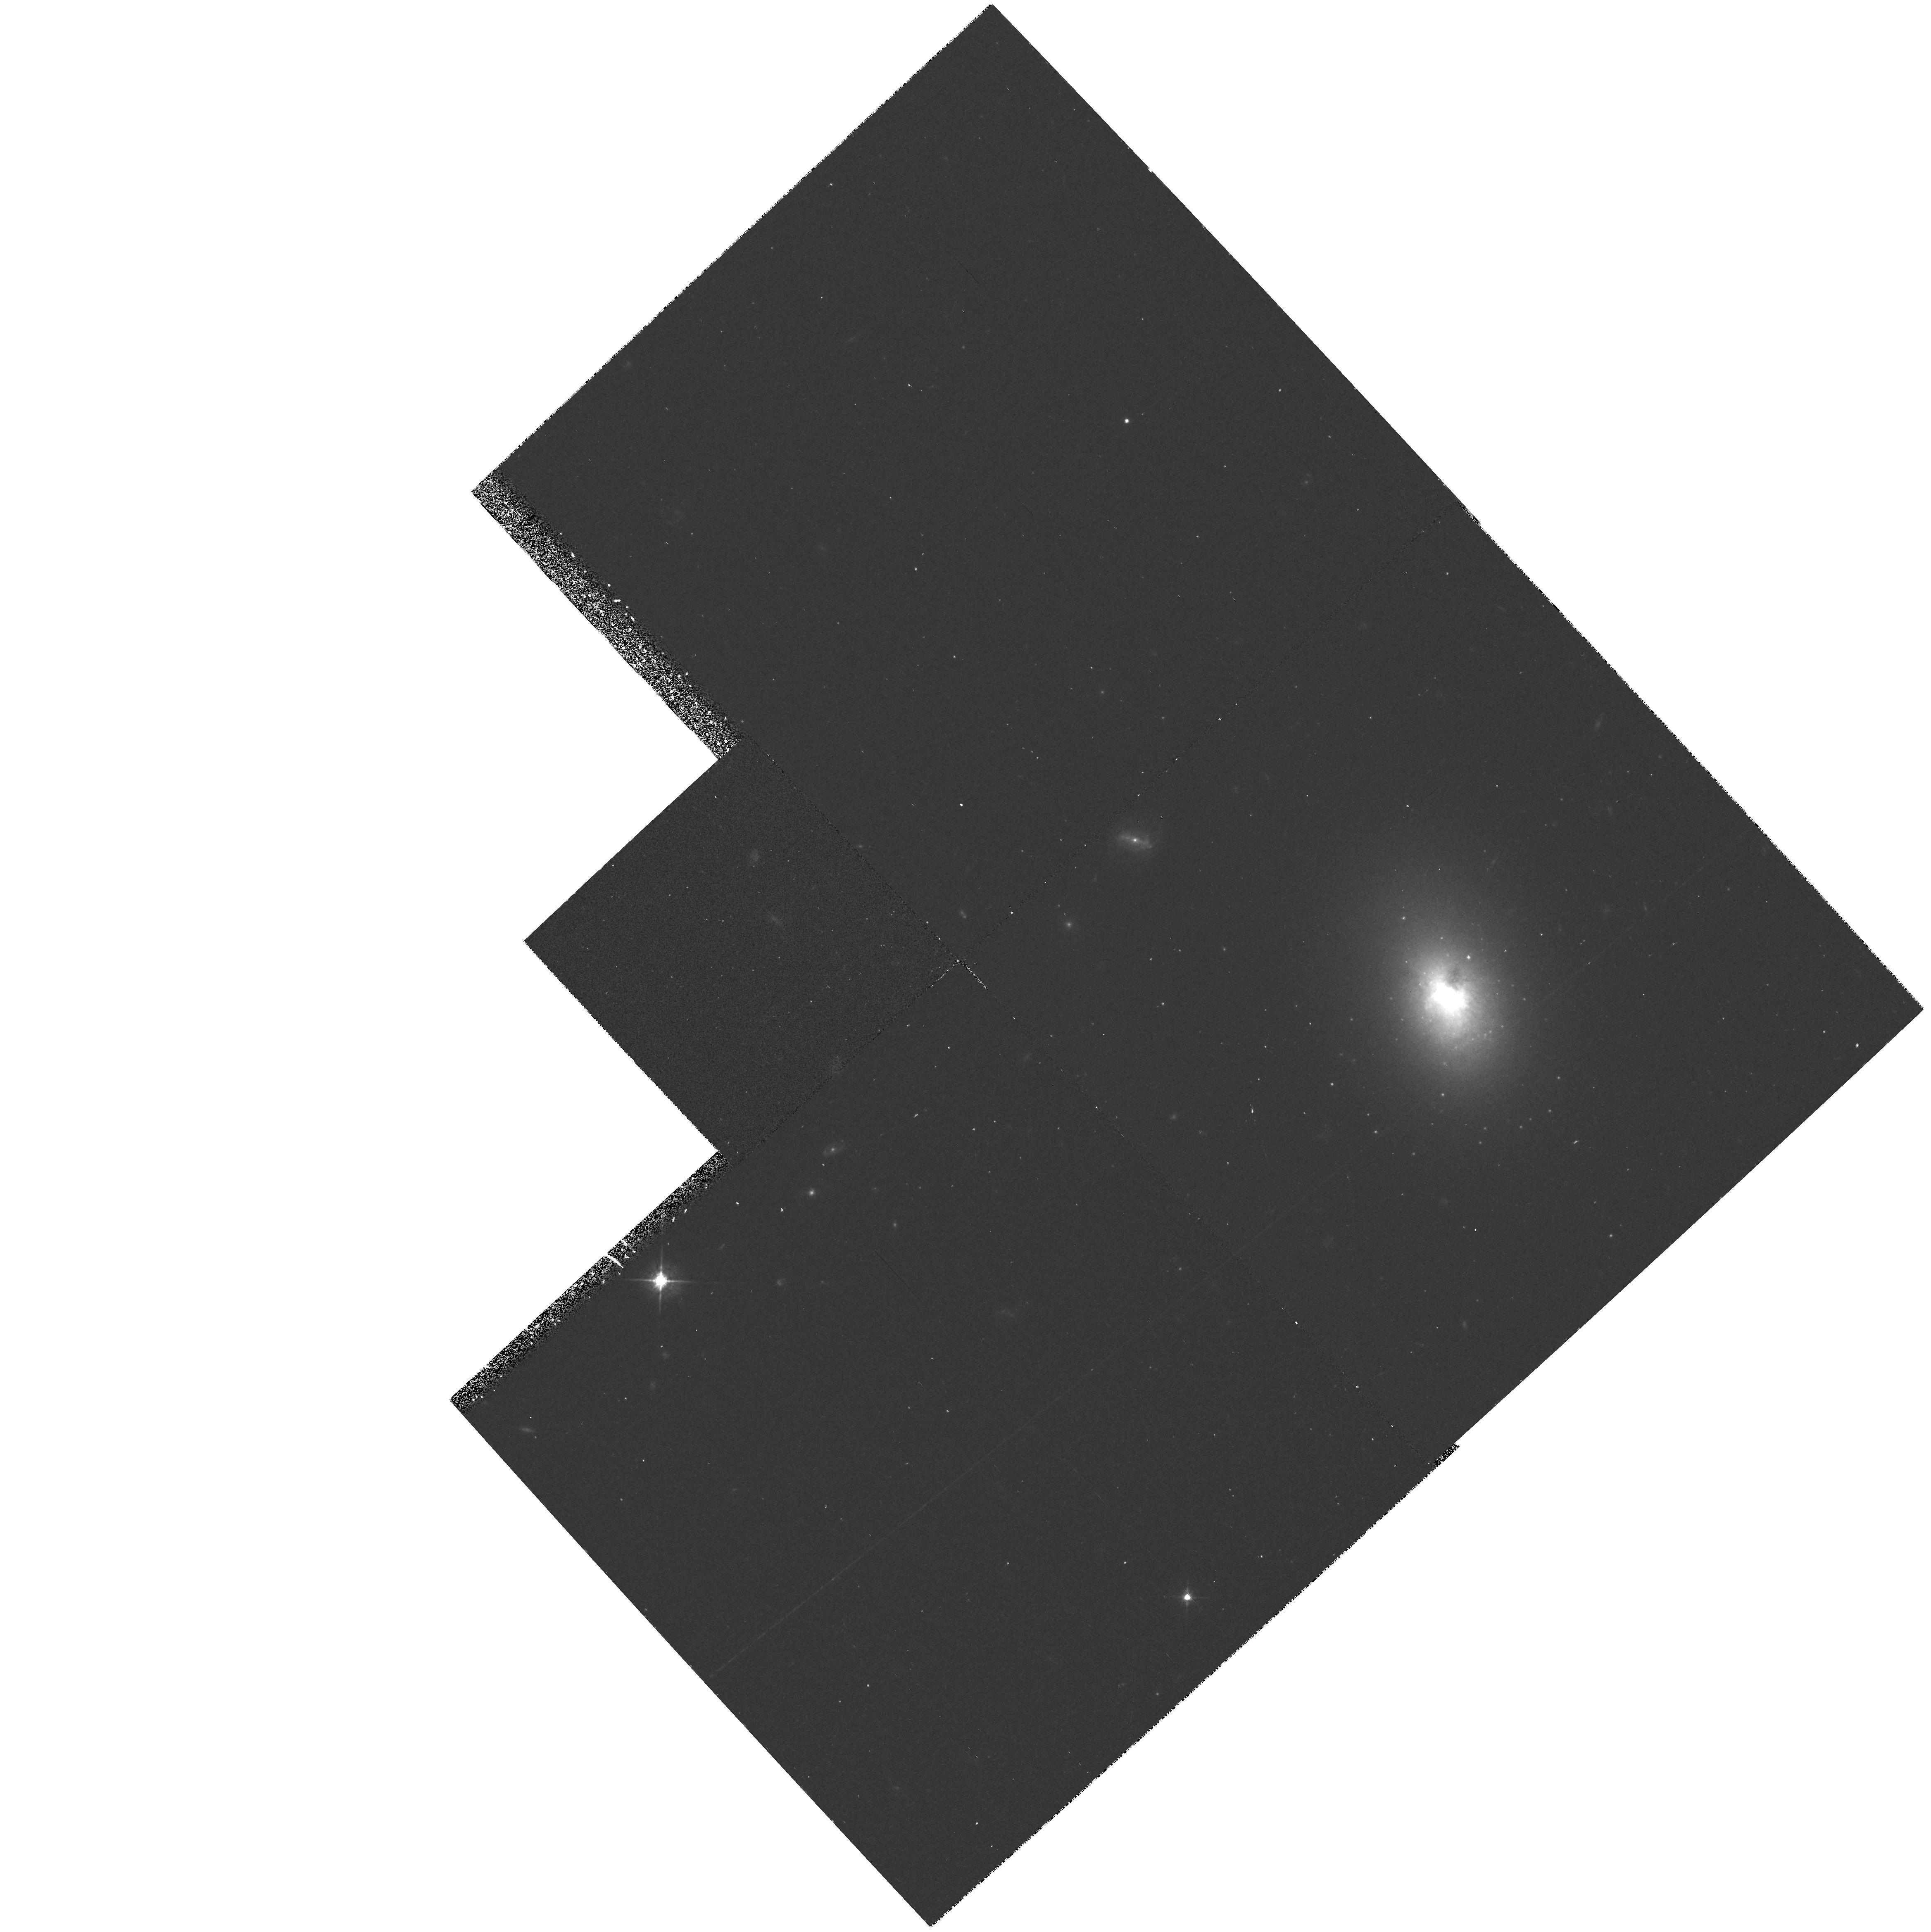
Target: SBS0125-065. Instrument: WFPC2/PC. Filter: F569W. Exposure: 30 min. Observation ID: hst_5408_02_wfpc2_pc_f569w_u2dk02

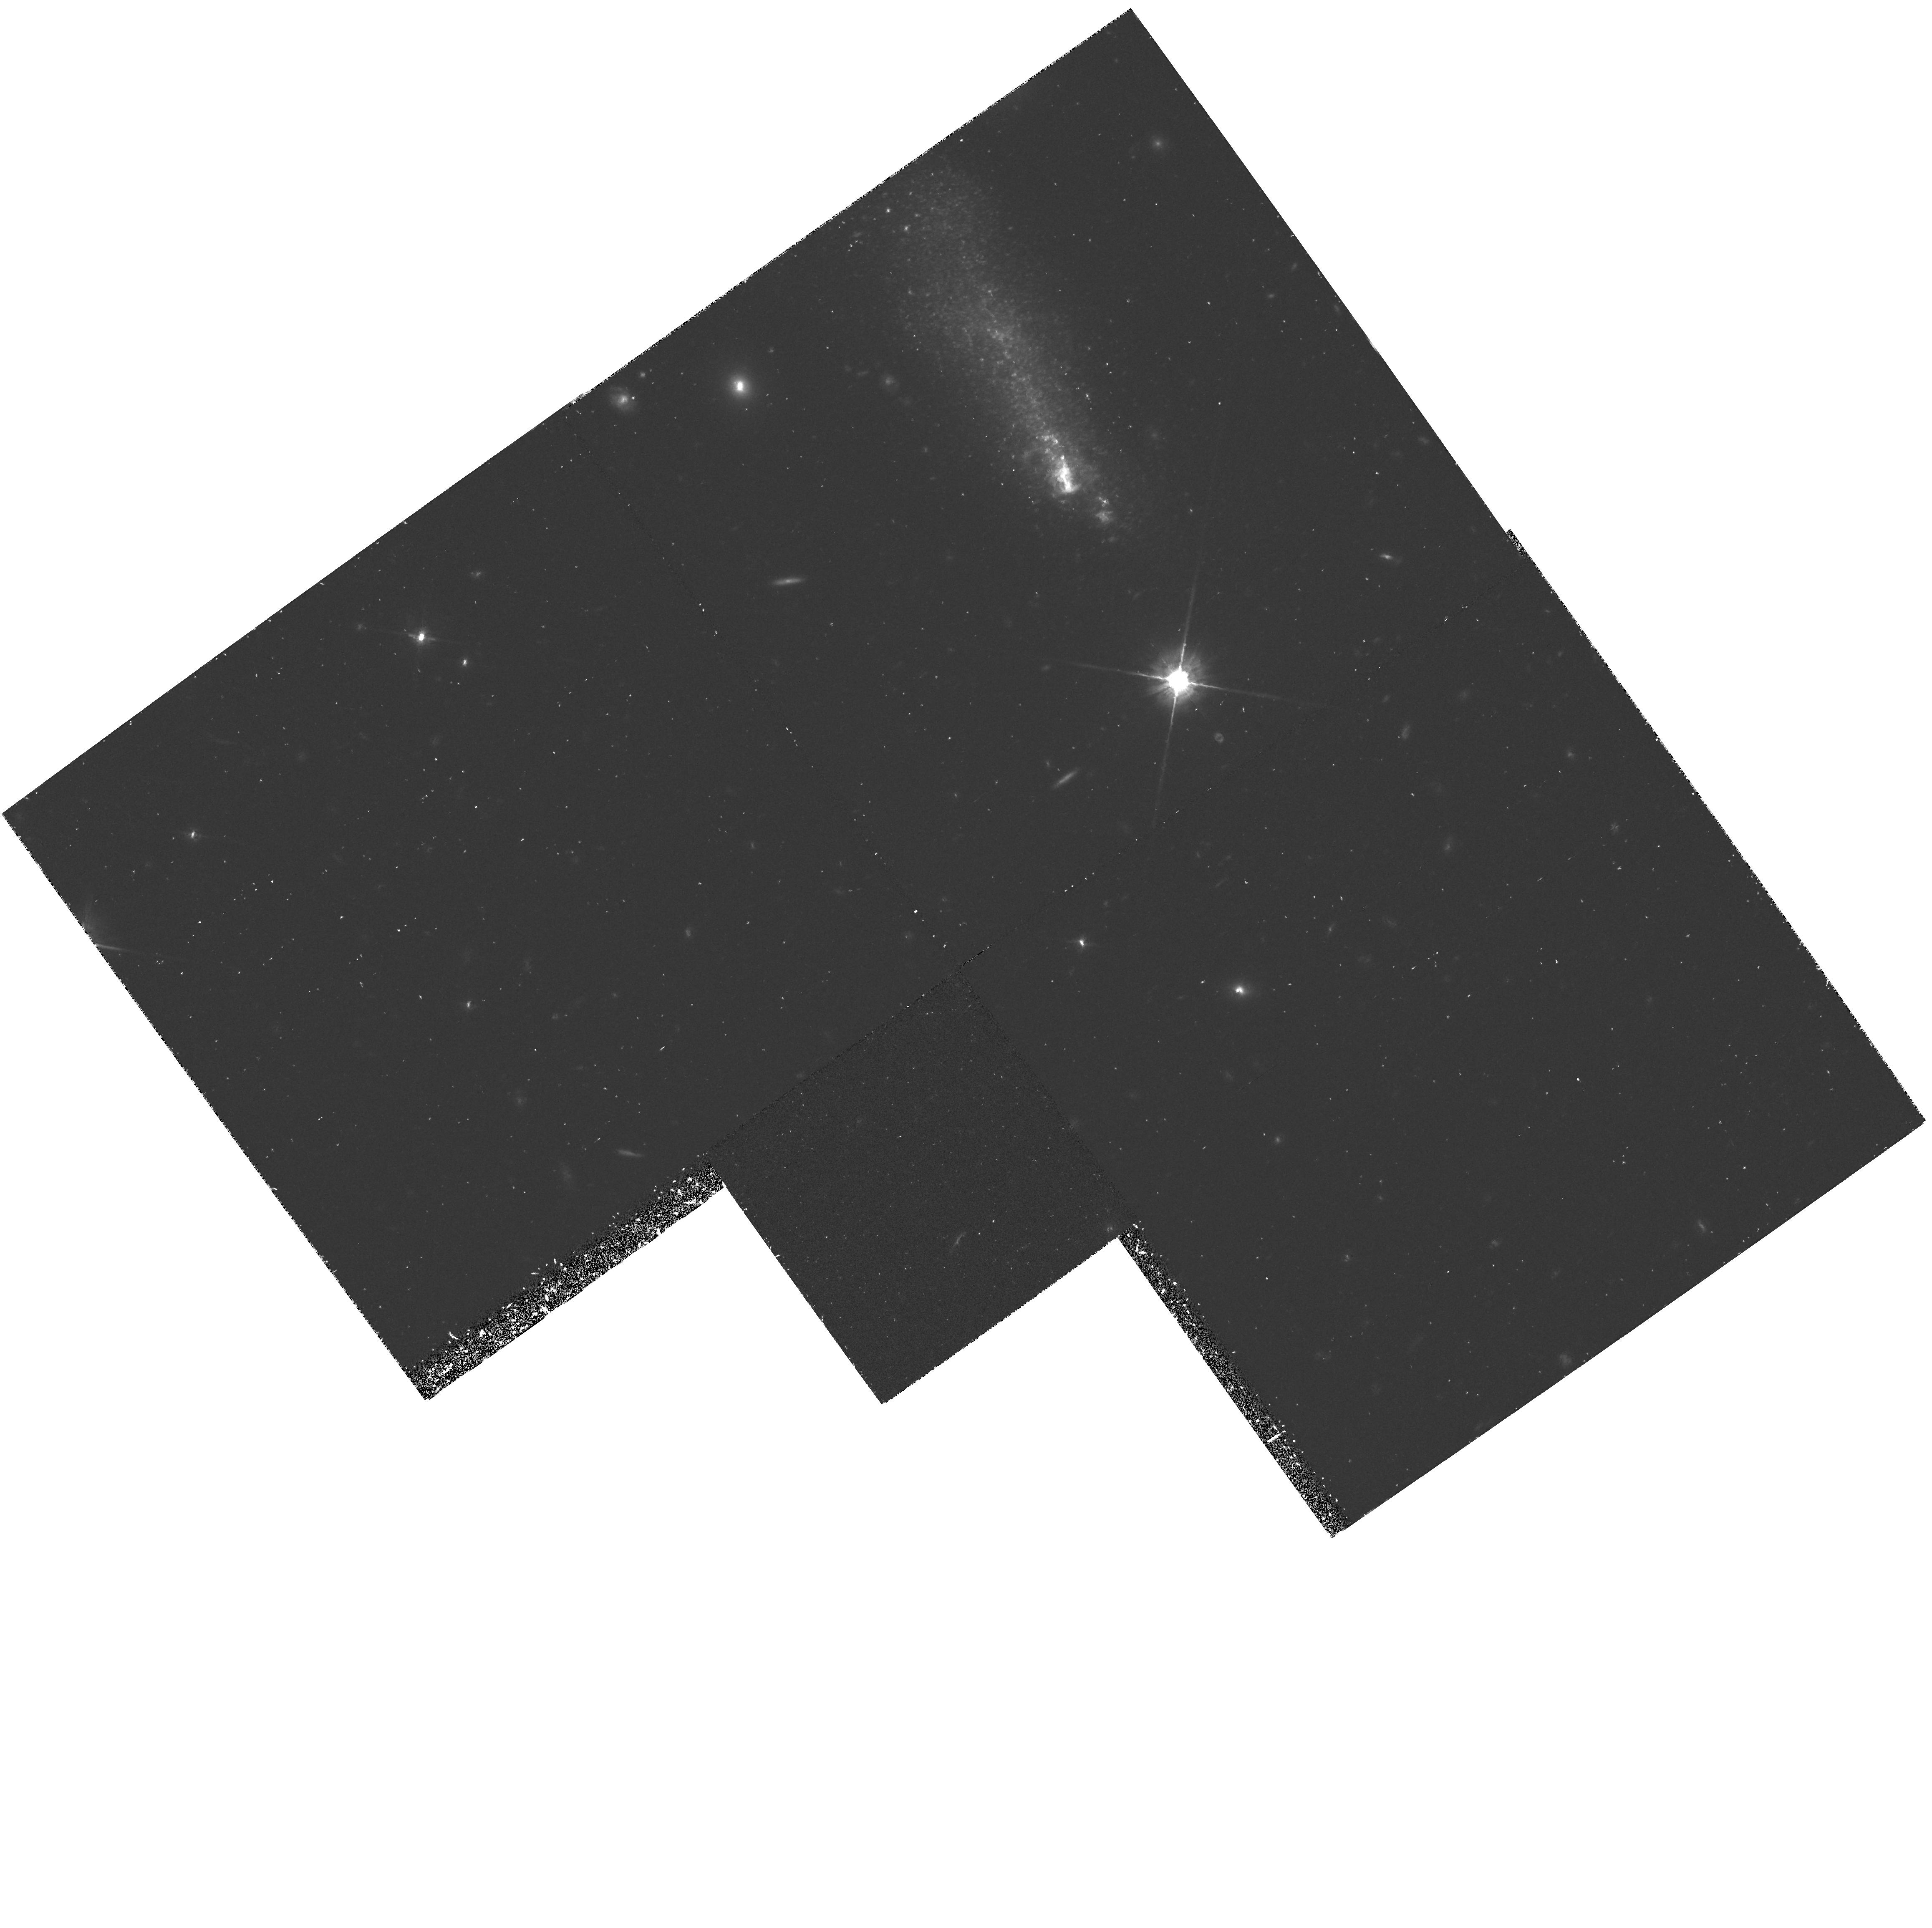
Target: SBS1415+437. Instrument: WFPC2/PC. Filter: F791W. Exposure: 1.2 h. Observation ID: hst_5408_06_wfpc2_pc_f791w_u2dk06

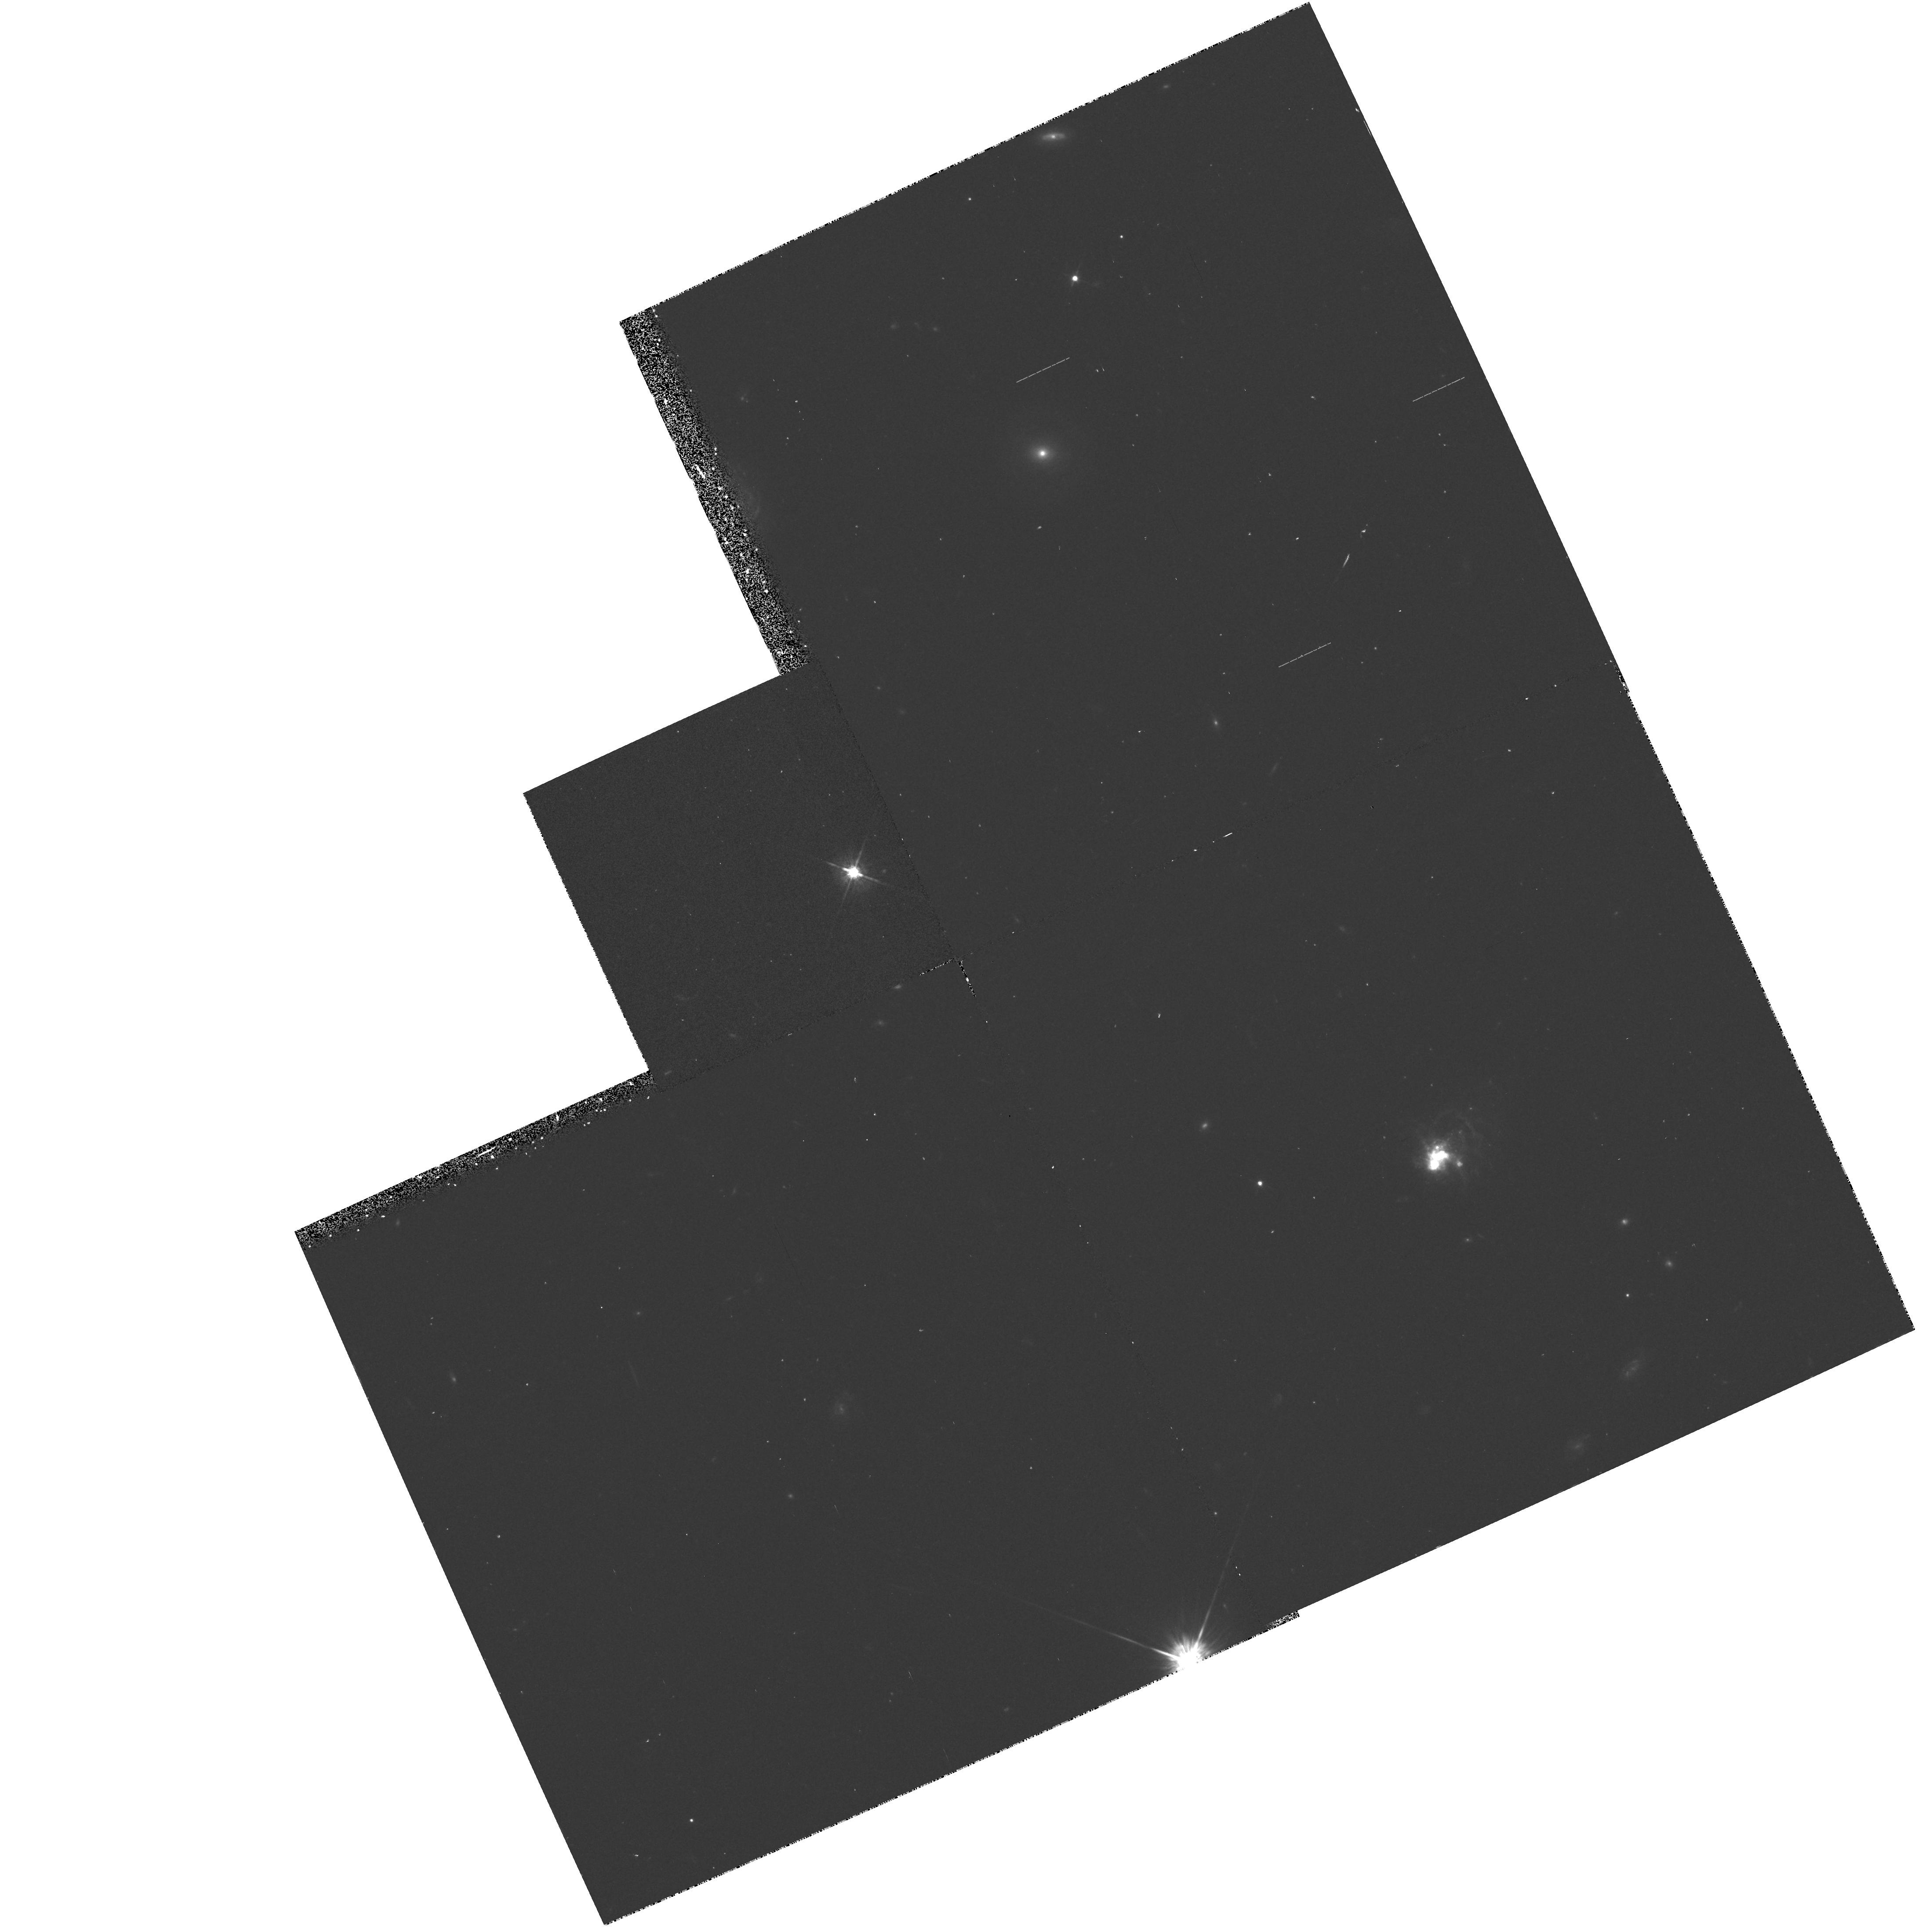
Target: SBS0335-052. Instrument: WFPC2/PC. Filter: F569W. Exposure: 30 min. Observation ID: hst_5408_04_wfpc2_pc_f569w_u2dk04

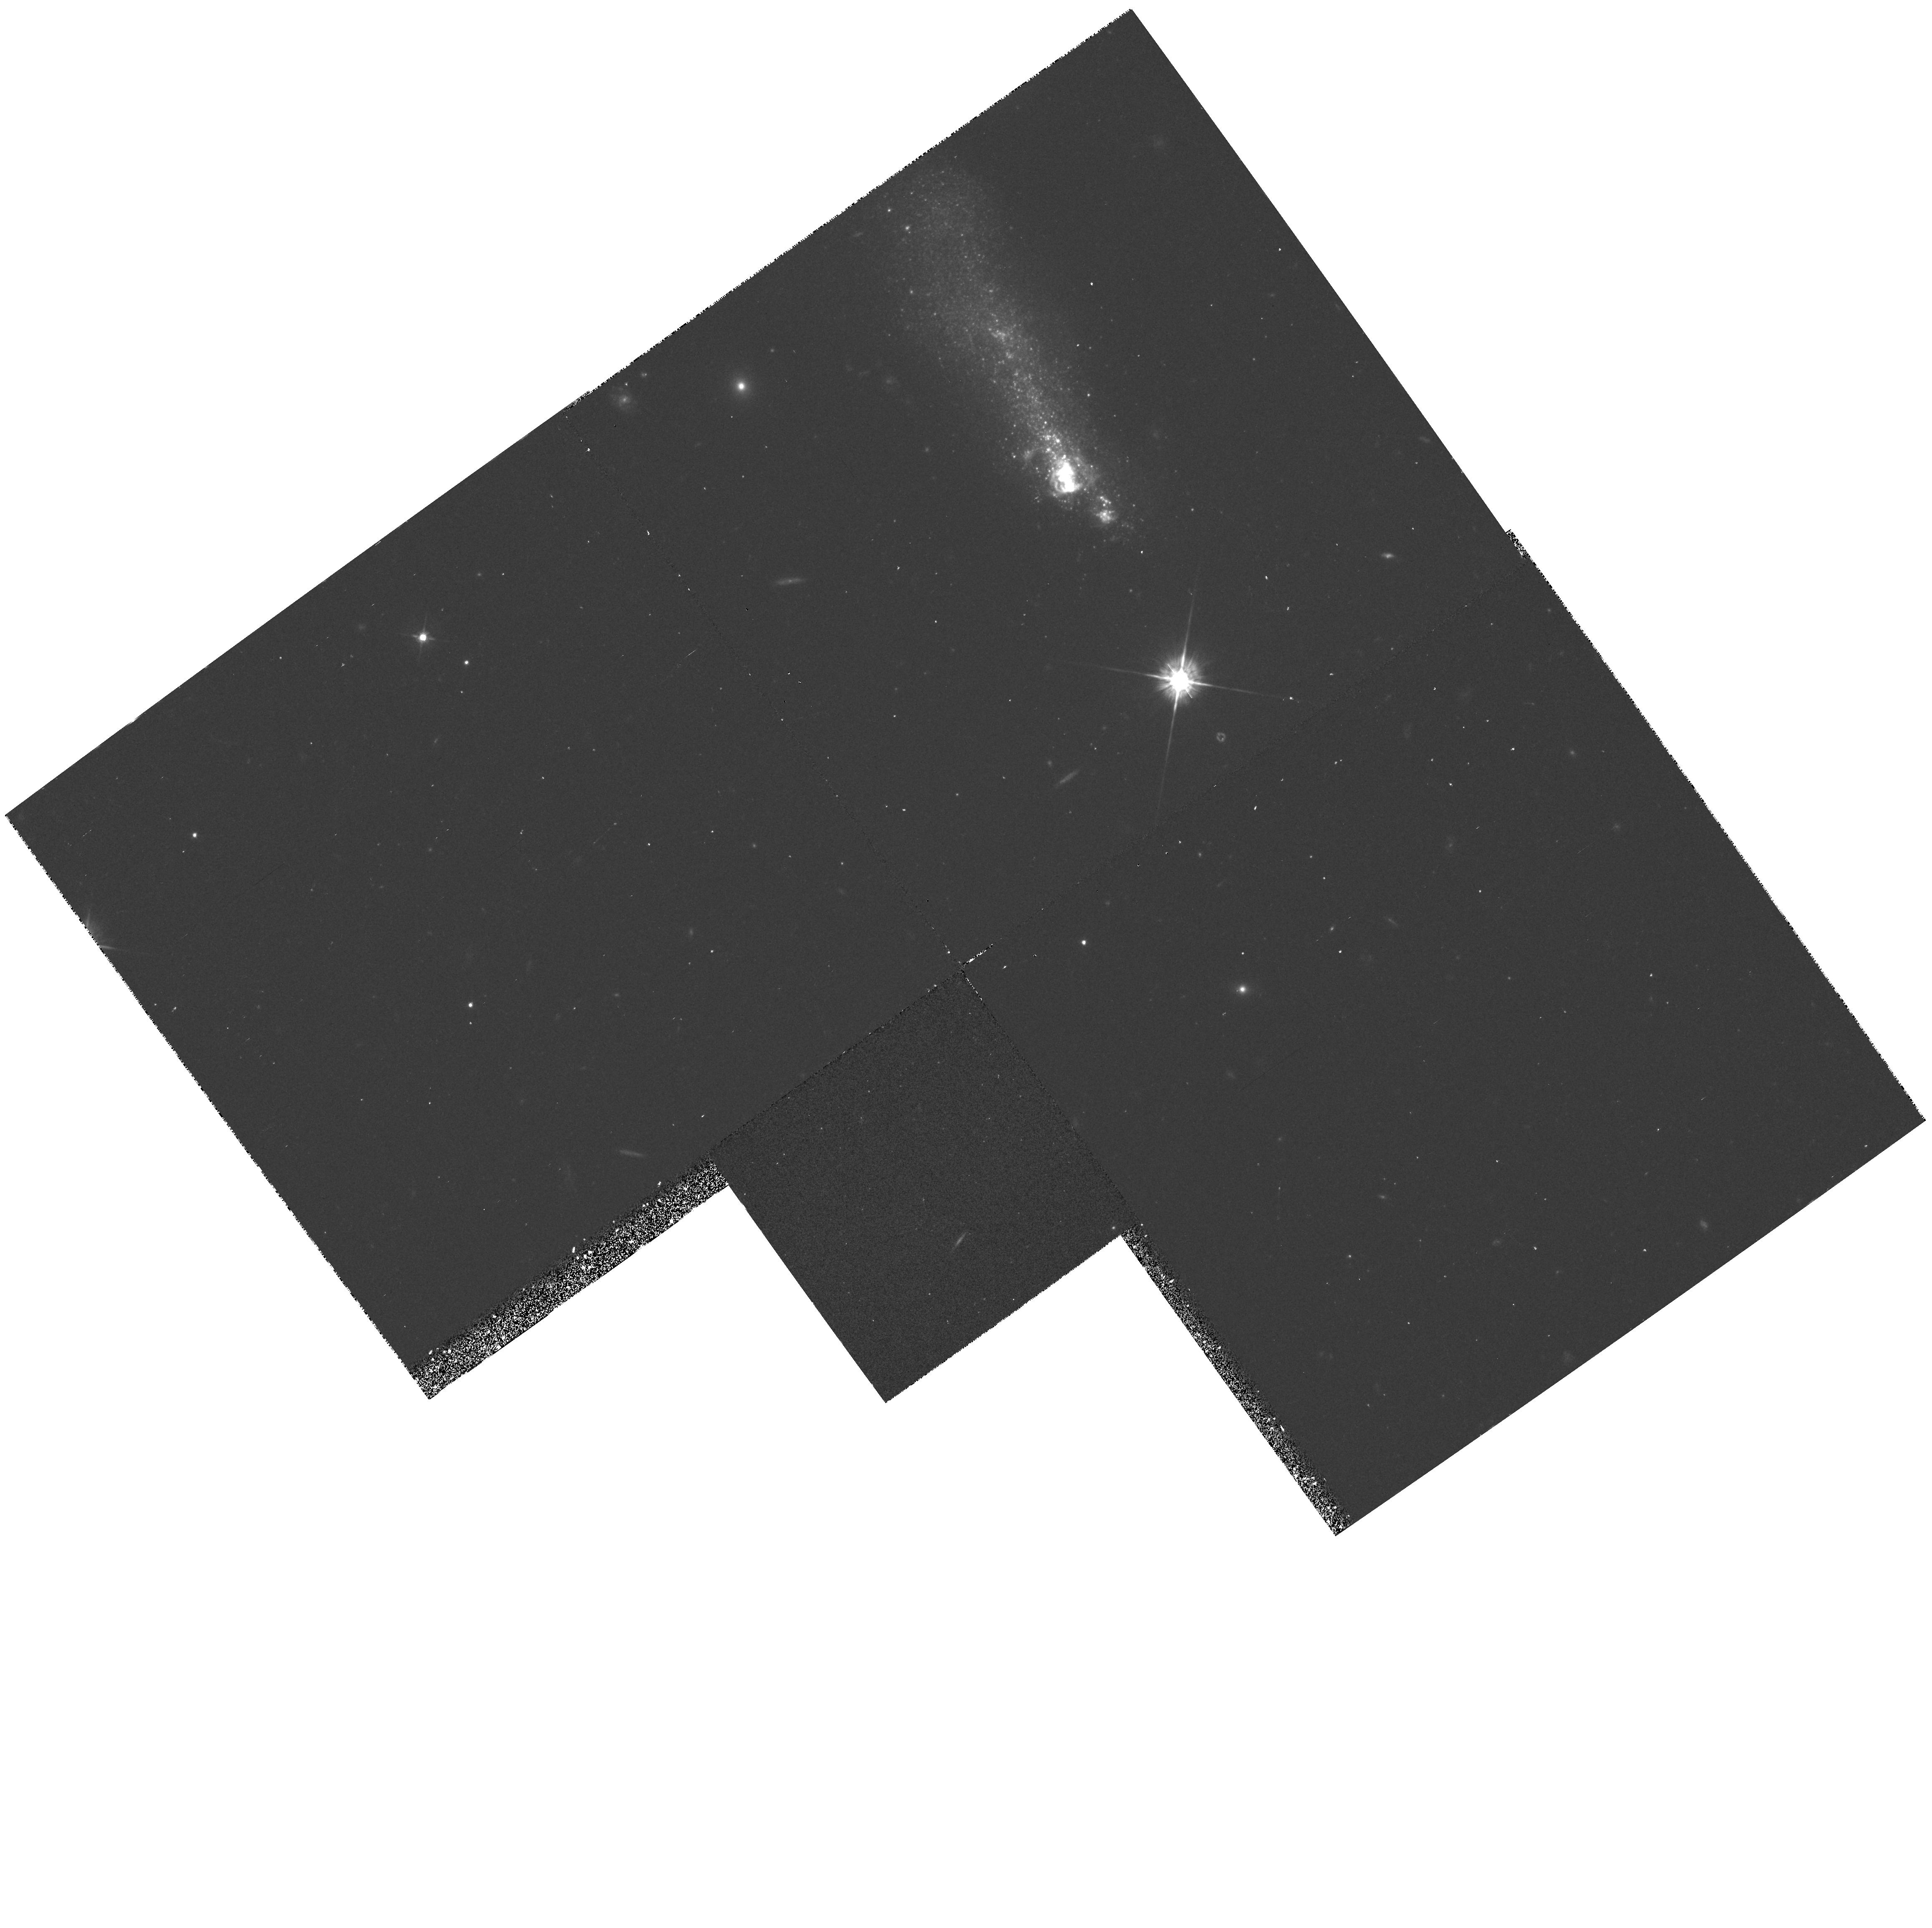
Target: SBS1415+437. Instrument: WFPC2/PC. Filter: F569W. Exposure: 30 min. Observation ID: hst_5408_06_wfpc2_pc_f569w_u2dk06

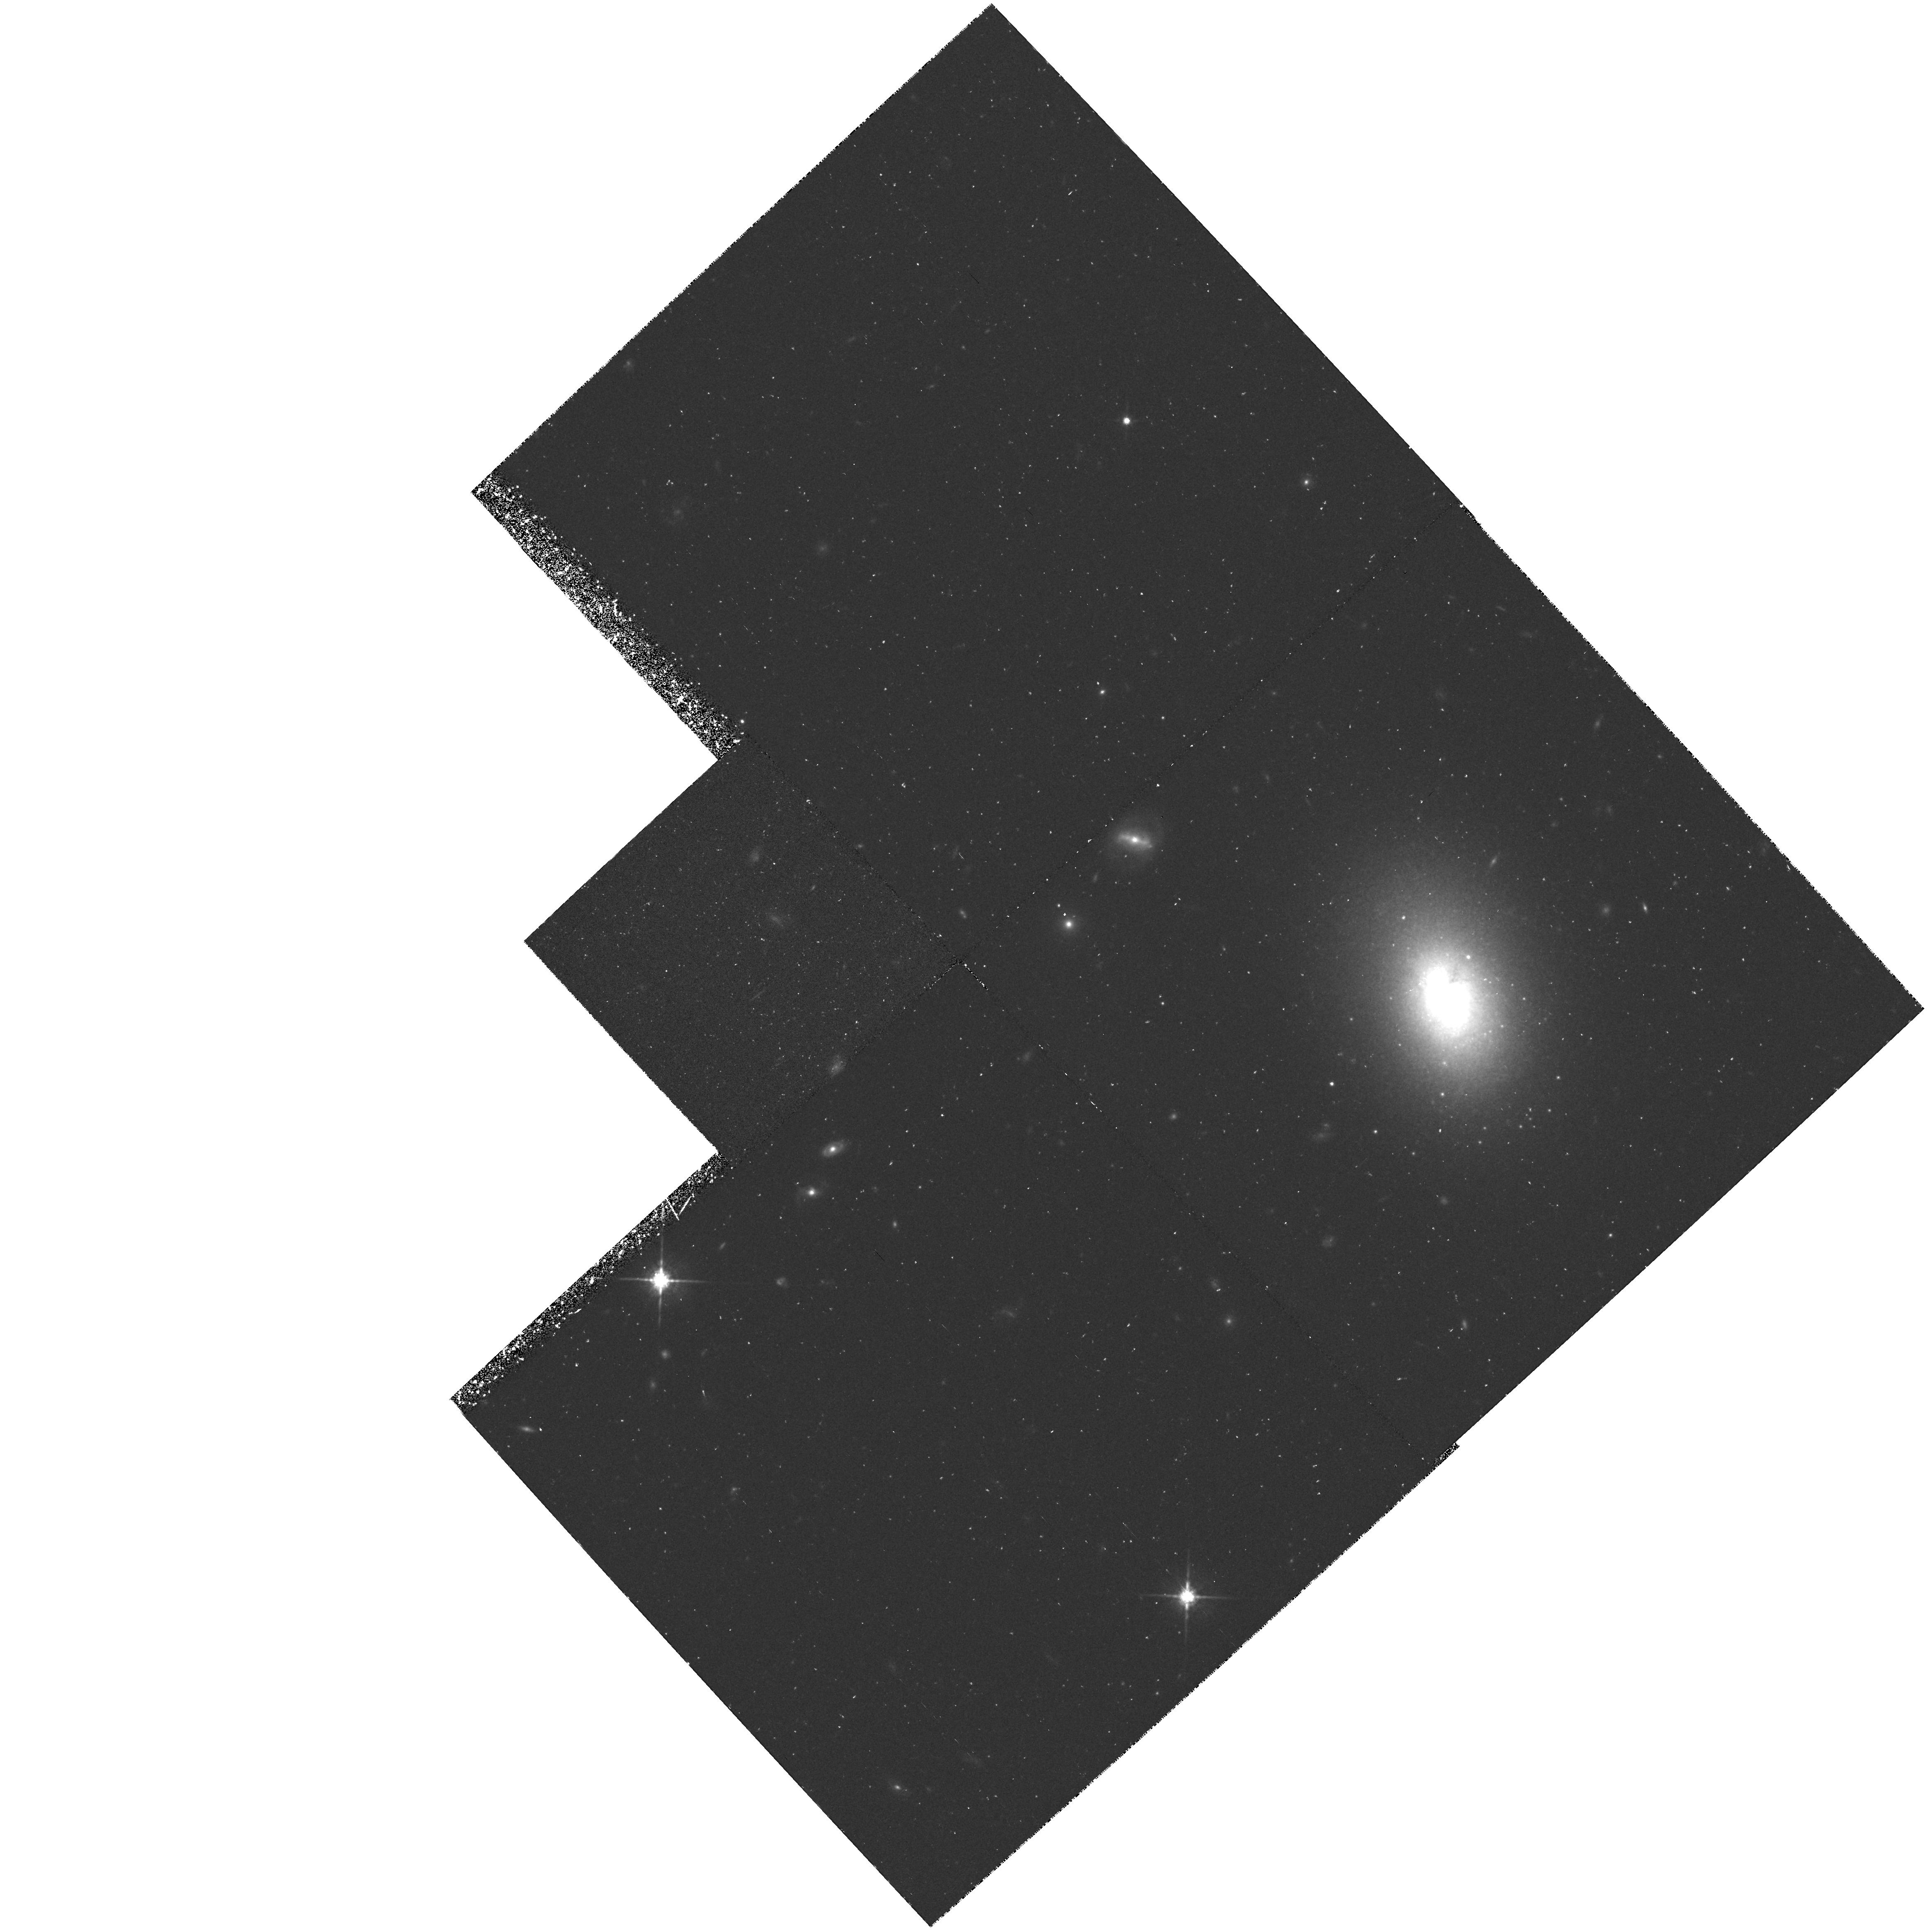
Target: SBS0125-065. Instrument: WFPC2/PC. Filter: F791W. Exposure: 1.2 h. Observation ID: hst_5408_02_wfpc2_pc_f791w_u2dk02

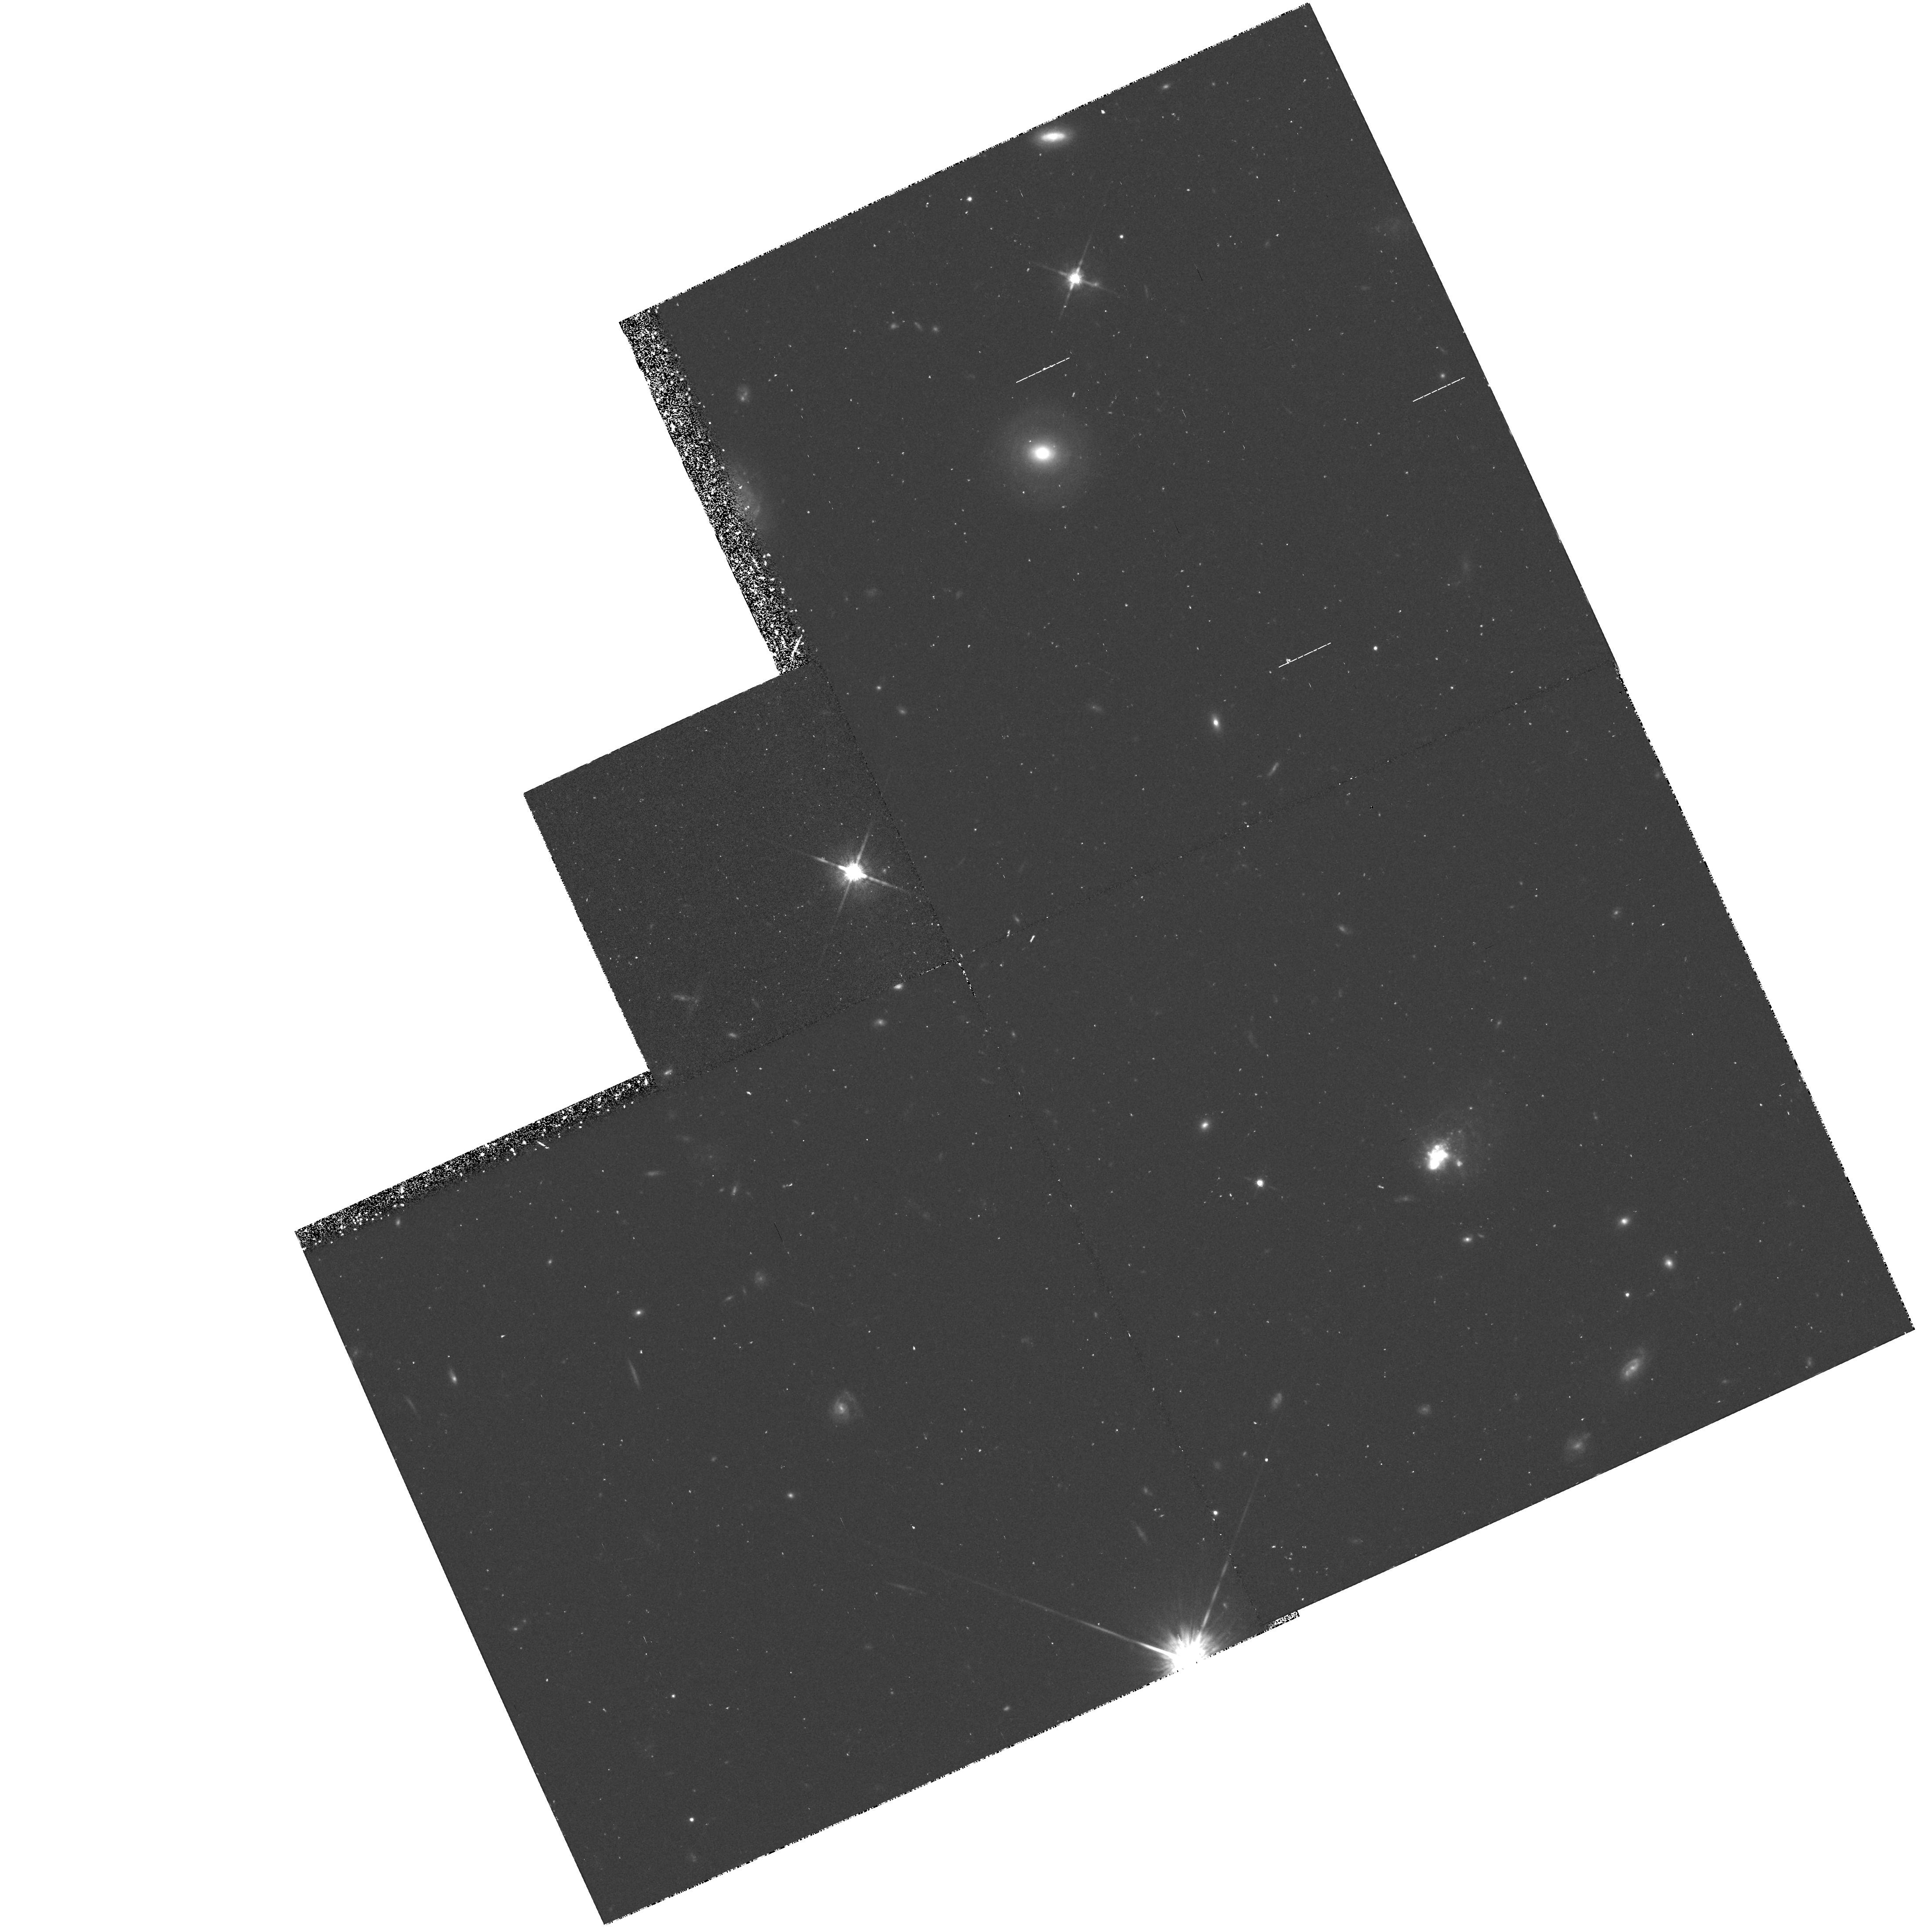
Target: SBS0335-052. Instrument: WFPC2/PC. Filter: F791W. Exposure: 1.2 h. Observation ID: hst_5408_04_wfpc2_pc_f791w_u2dk04

STAR CLUSTERS AND CNO ABUNDANCES IN BLUE COMPACT GALAXIES WITH EXTREMELY LOW OXYGEN ABUNDANCE (PI: Thuan, Trinh Xuan)

WE PROPOSE TO OBTAIN HIGH-RESOLUTION IMAGING, UV AND OPTICAL SPECTROSCOPY OF THREE OF THE MOST METAL-DEFICIENT BLUE COMPACT GALAXIES (BCG) IN THE SECOND BYURAKAN OBJECTIVE PRISM SURVEY, SBS 0125-065 (Z=Z(ORION)/22), SBS 0335-052 (Z=Z(ORION)/30) AND SBS 1415+437 (Z=Z(ORION)/20). THE HIGH-RESOLUTION IMAGING WILL ALLOW TO DETERMINE THE SIZES (OR UPPER LIMITS), LUMINOSITIES AND COLORS OF THE IONIZING STAR CLUSTERS. DOES THE TREND TOWARDS MORE MASSIVE AND LARGER STAR CLUSTERS SEEN IN MODERATELY METAL- DEFICIENT IRREGULAR GALAXIES CONTINUE TOWARD EXTREMELY METAL-DEFICIENT BCGS? THESE OBSERVATIONS WILL PUT CONSTRAINTS ON THEORIES OF GAS COLLAPSE AND FRAGMENTATION IN LOW-METALLICITY ENVIRONMENTS. THEY WILL ALSO ALLOW US TO STUDY THE ENVIRONMENT OF THESE STAR CLUSTERS: IS THERE AN UNDERLYING OLD STELLAR POPULATION CO-EXISTENT WITH THE YOUNG STELLAR POPULATION? ARE THERE VISIBLE SIGNS OF A STELLAR WIND? THE UV AND OPTICAL SPECTROSCOPY WILL ALLOW TO DERIVE ACCURATE CNO ABUNDANCES. THESE MEASUREMENTS WILL CONSTRAIN POSSIBLE FORMATION AND CHEMICAL EVOLUTION SCENARIOS AND SHED LIGHT ON THE QUESTION OF WHETHER BCGS ARE YOUNG OR OLD GALAXIES.